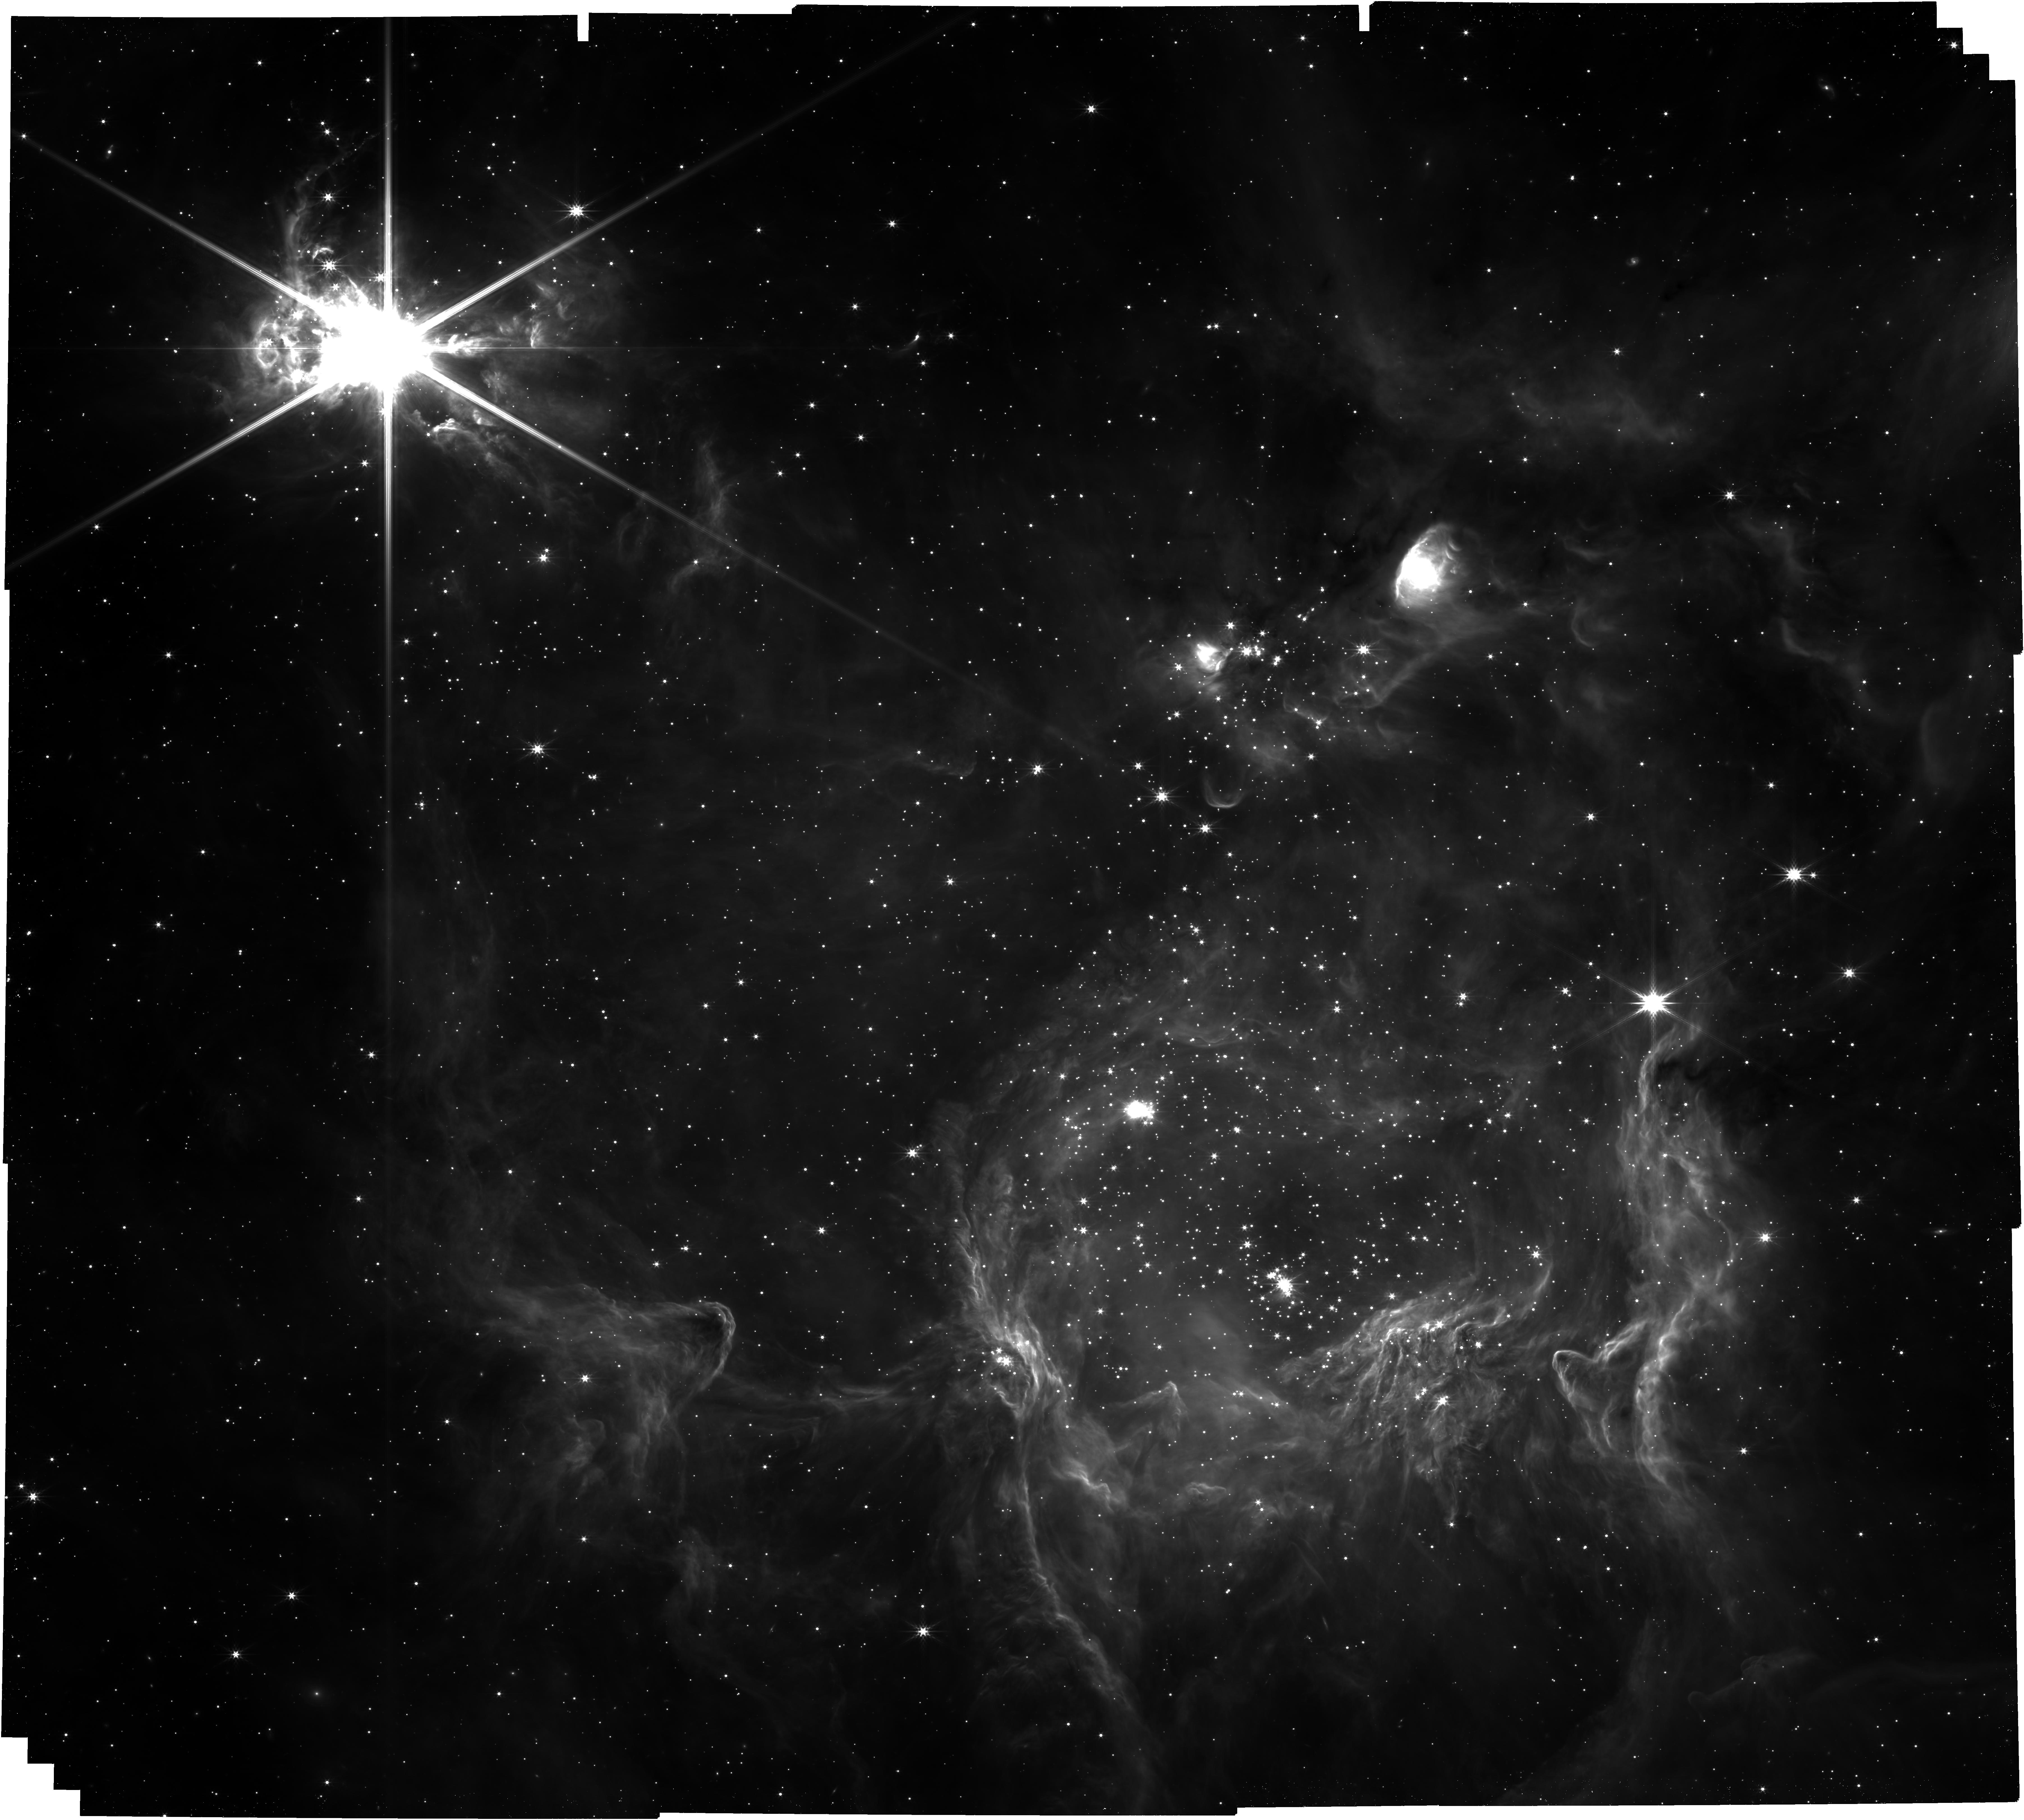
Target: S305_offset
Instrument: NIRCAM
Filter: F444W
Exposure: 52 min
Observation ID: jw04547-o001_t001_nircam_clear-f444w

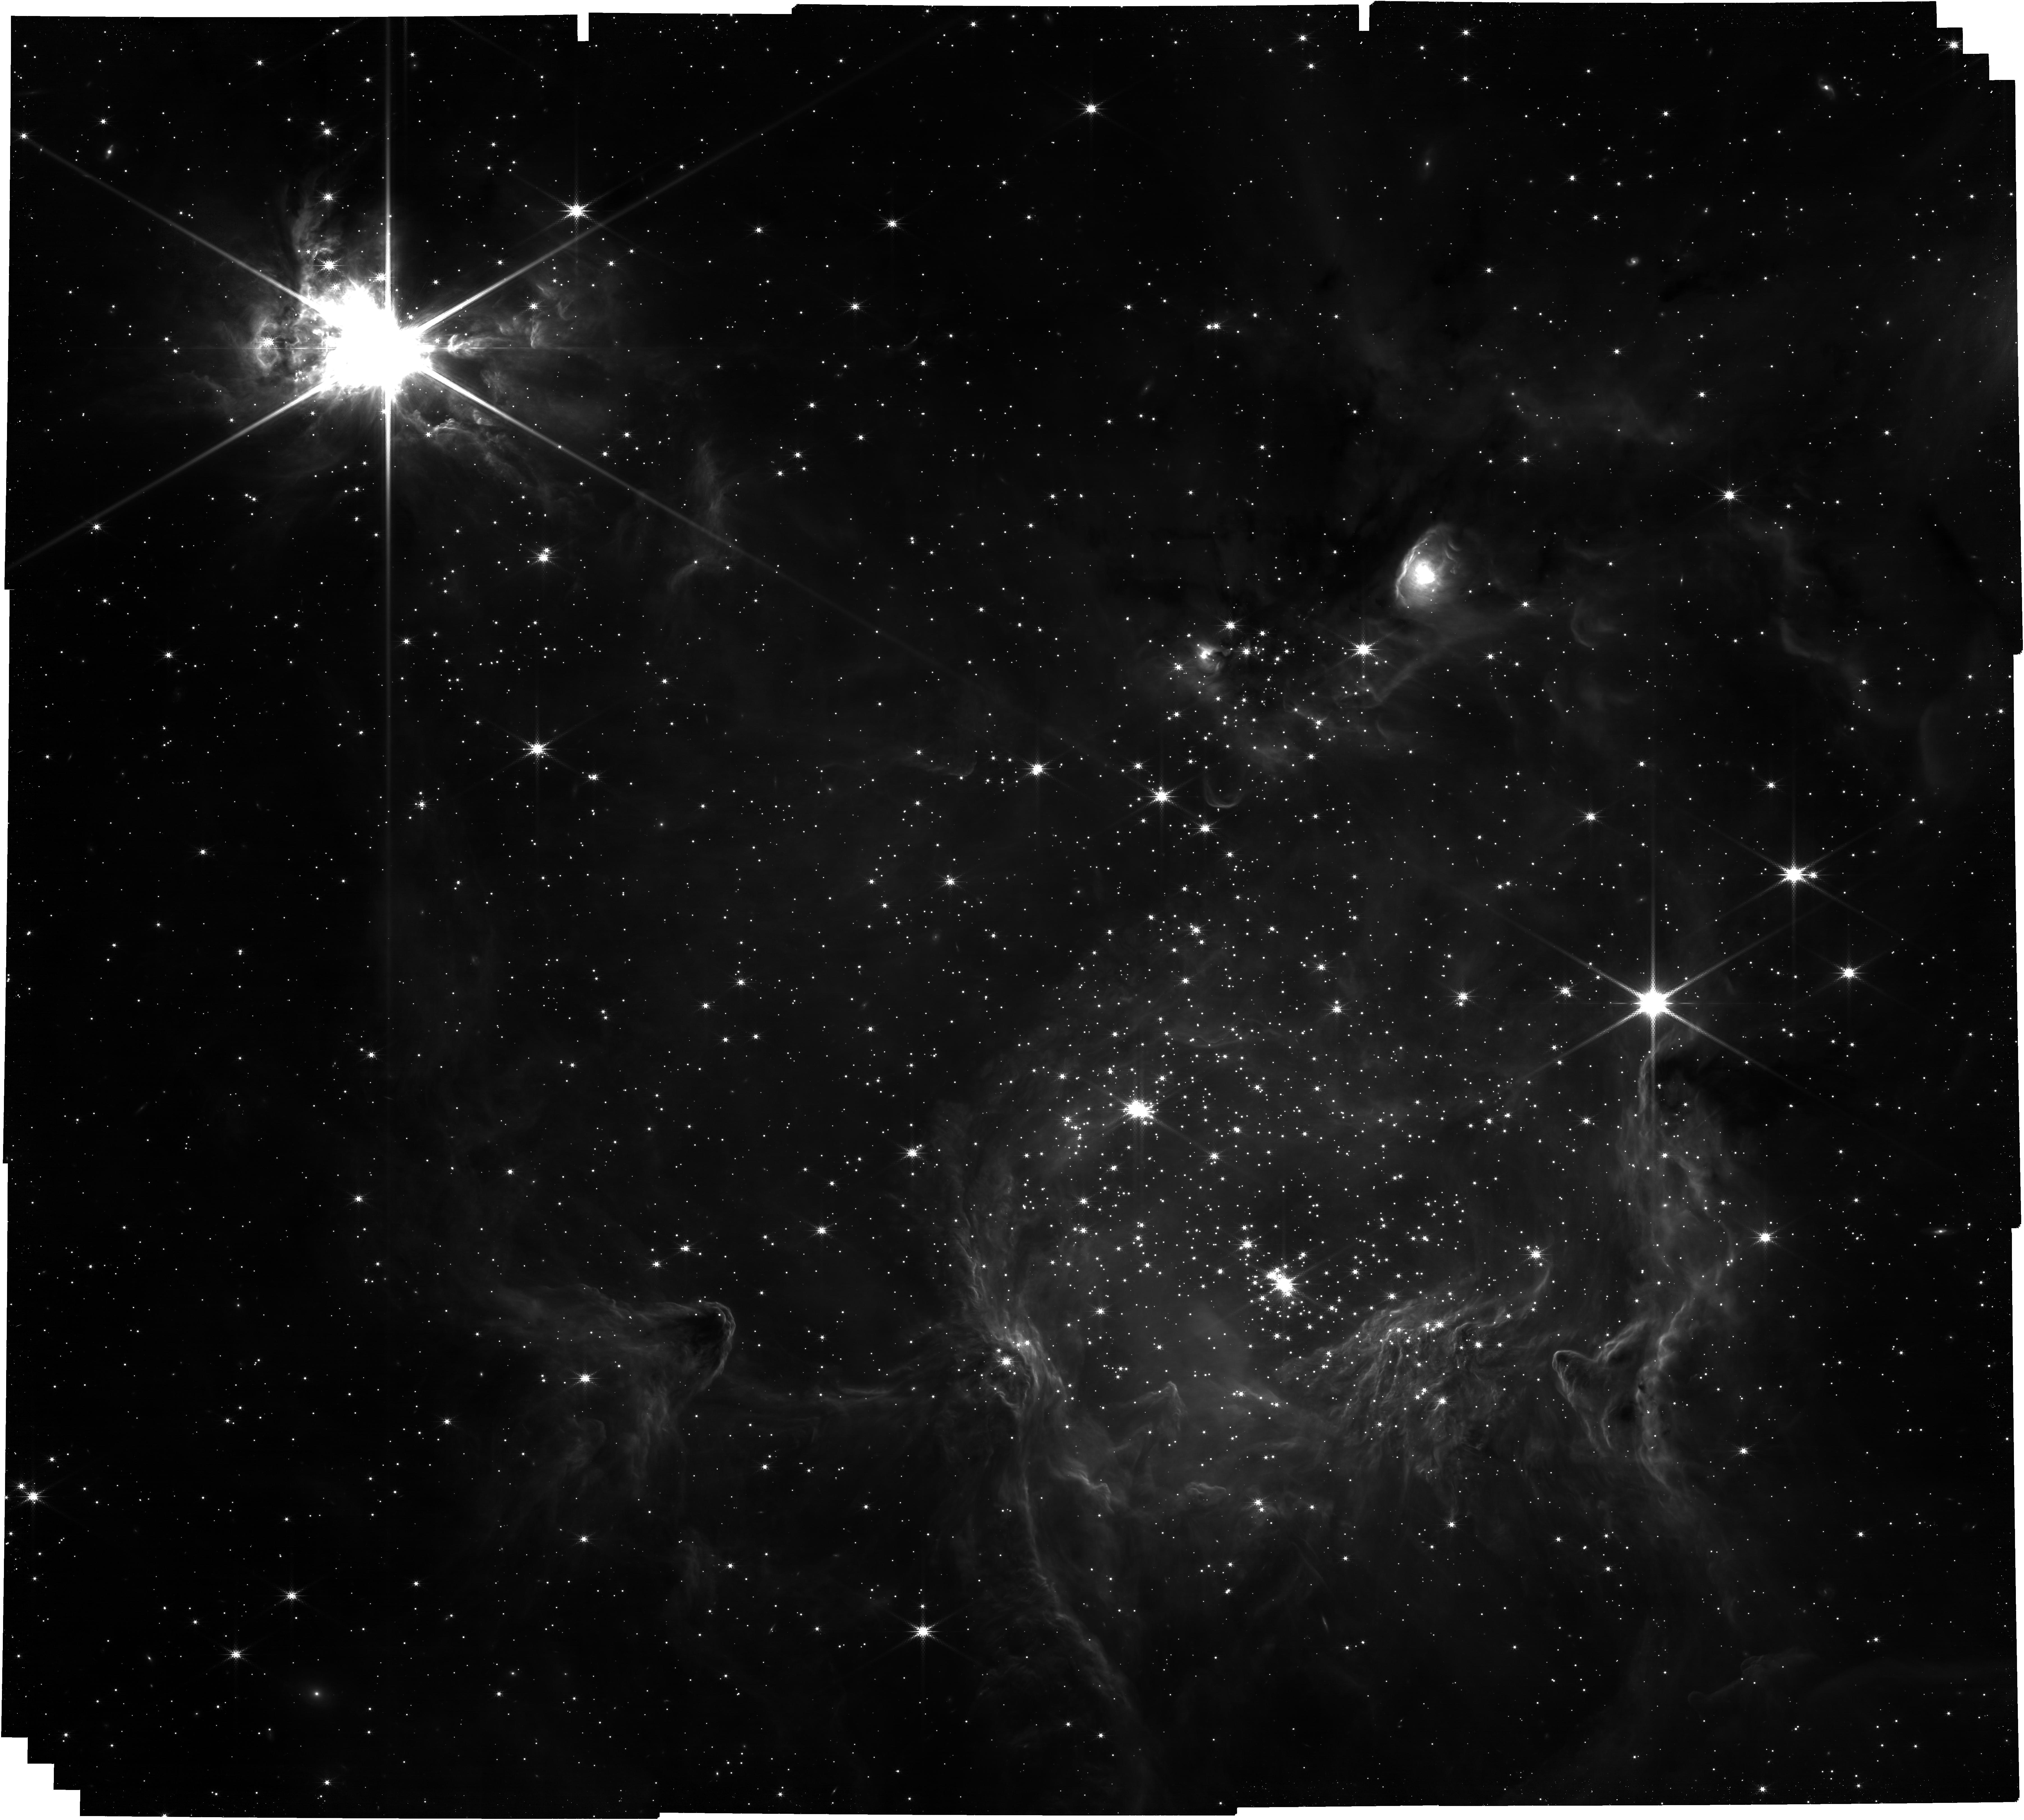
Target: S305_offset
Instrument: NIRCAM
Filter: F300M
Exposure: 52 min
Observation ID: jw04547-o001_t001_nircam_clear-f300m

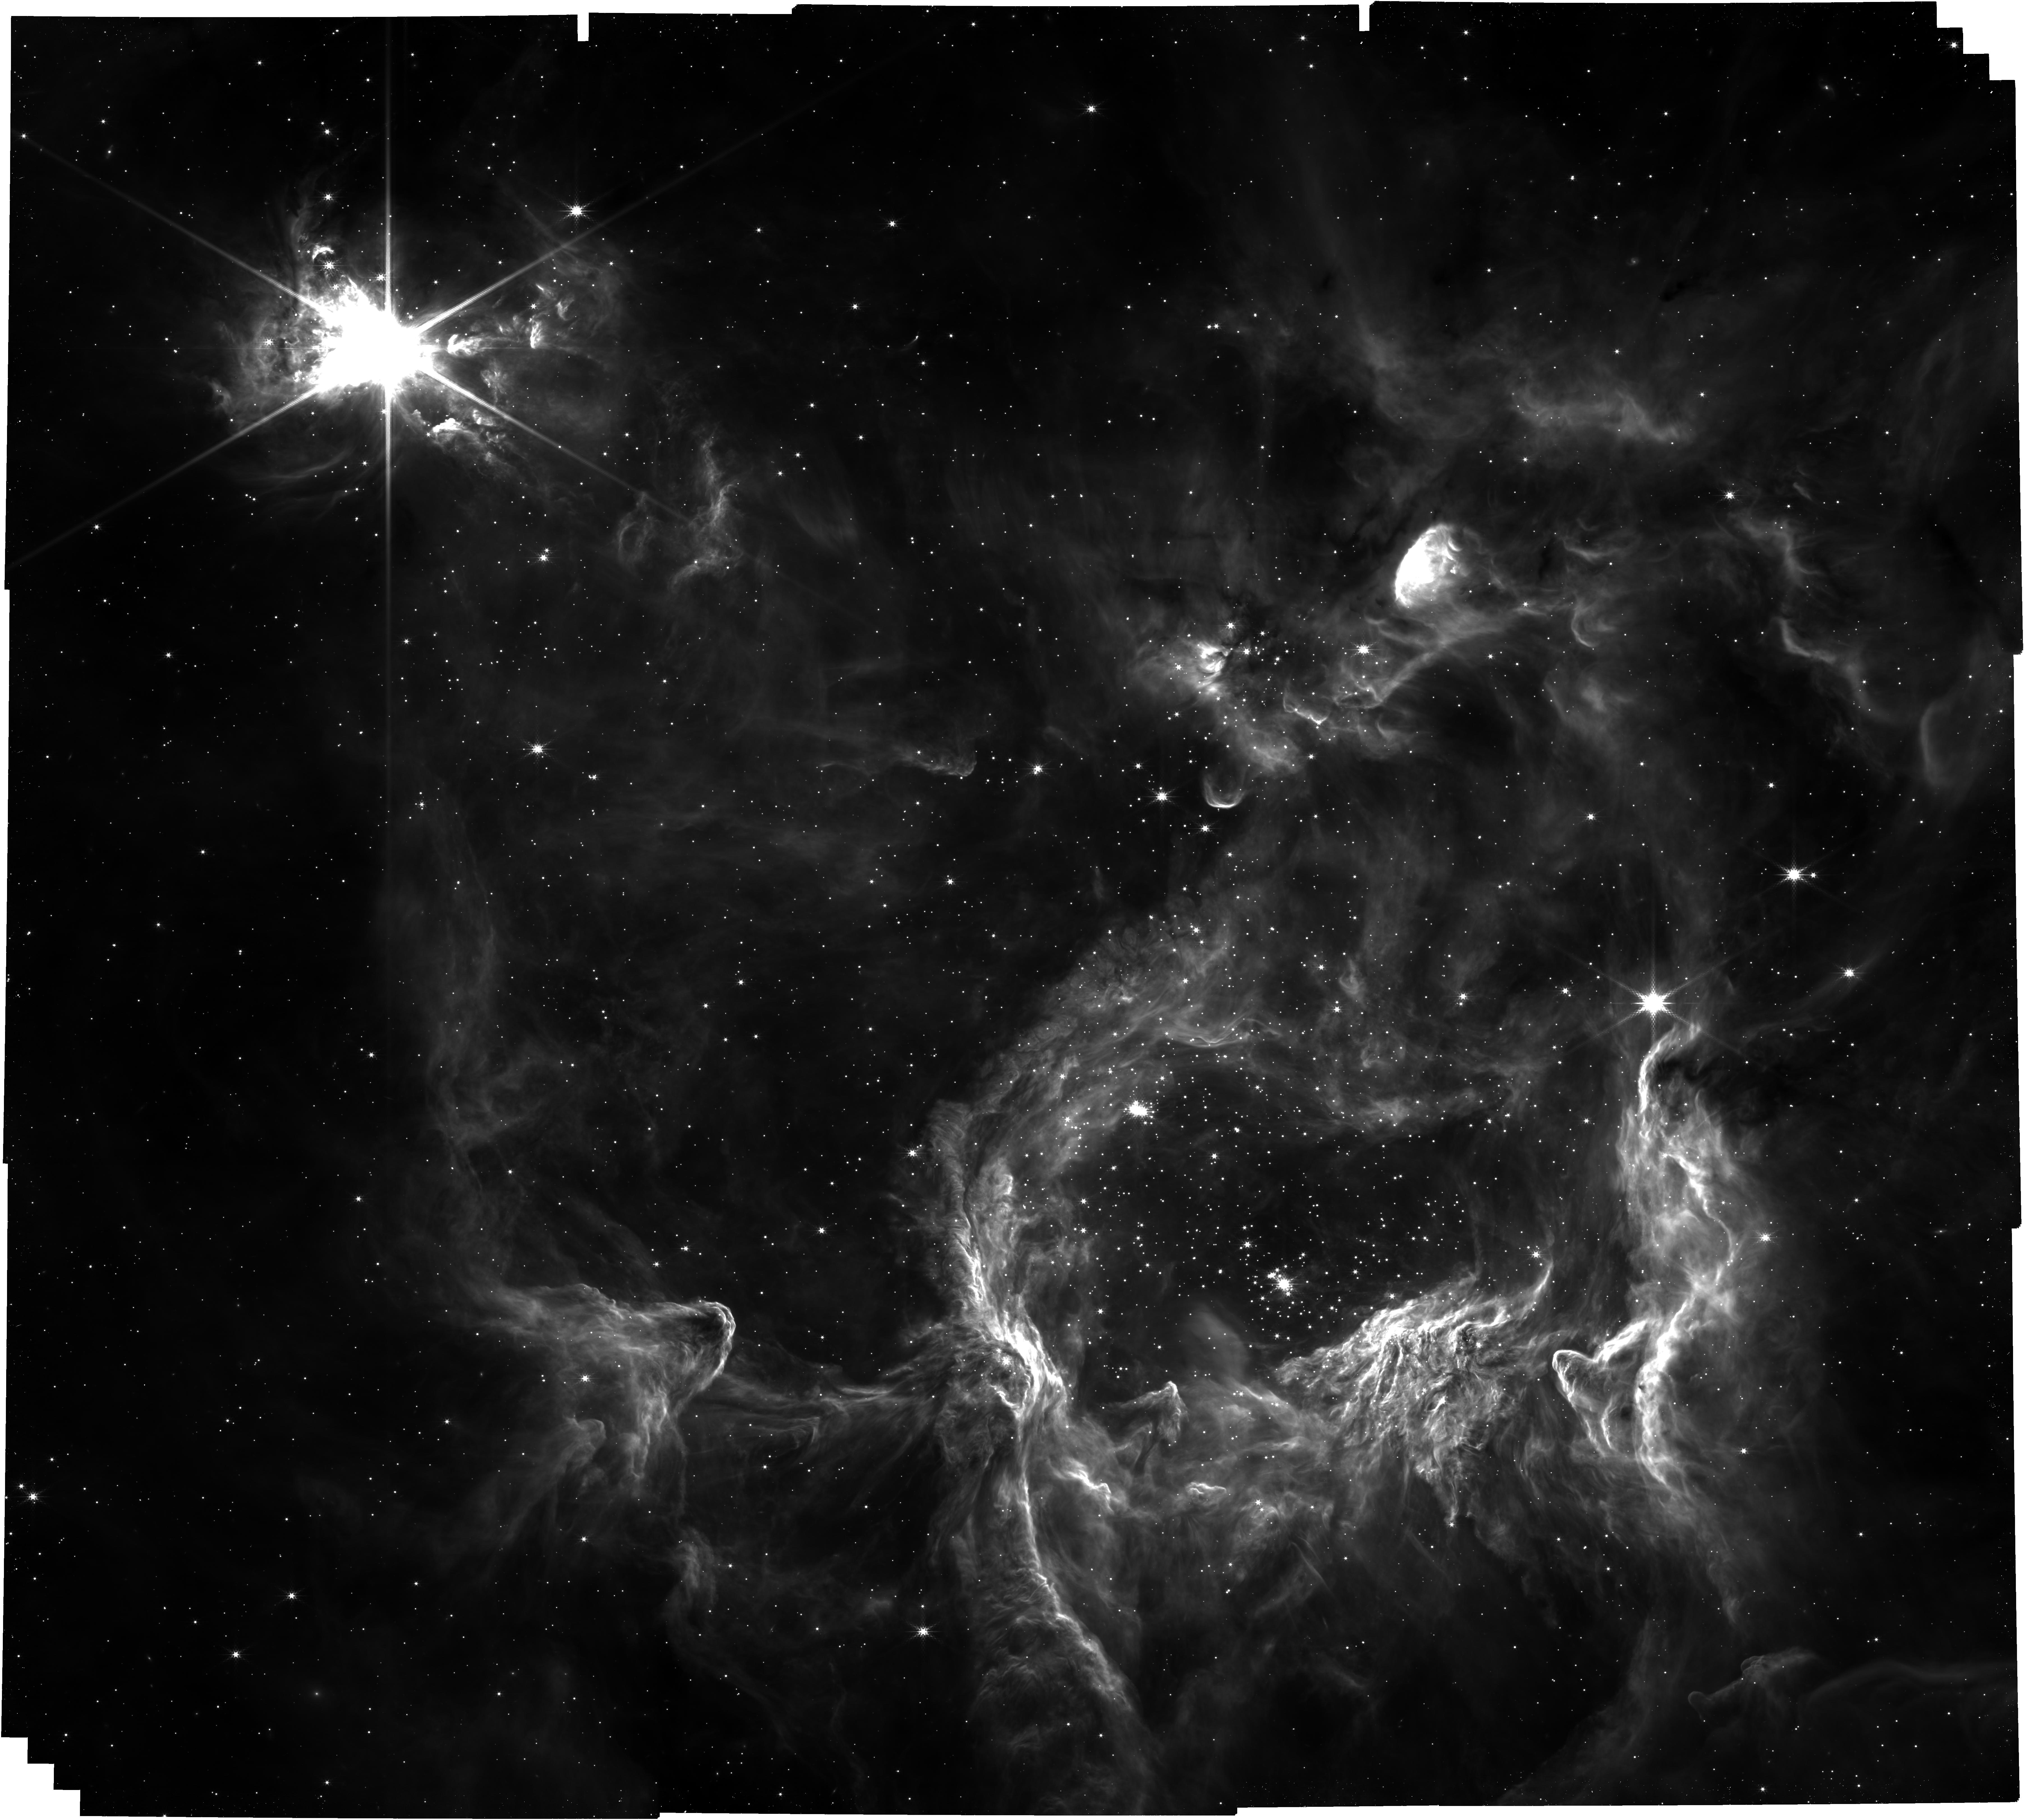
Target: S305_offset
Instrument: NIRCAM
Filter: F335M
Exposure: 52 min
Observation ID: jw04547-o001_t001_nircam_clear-f335m

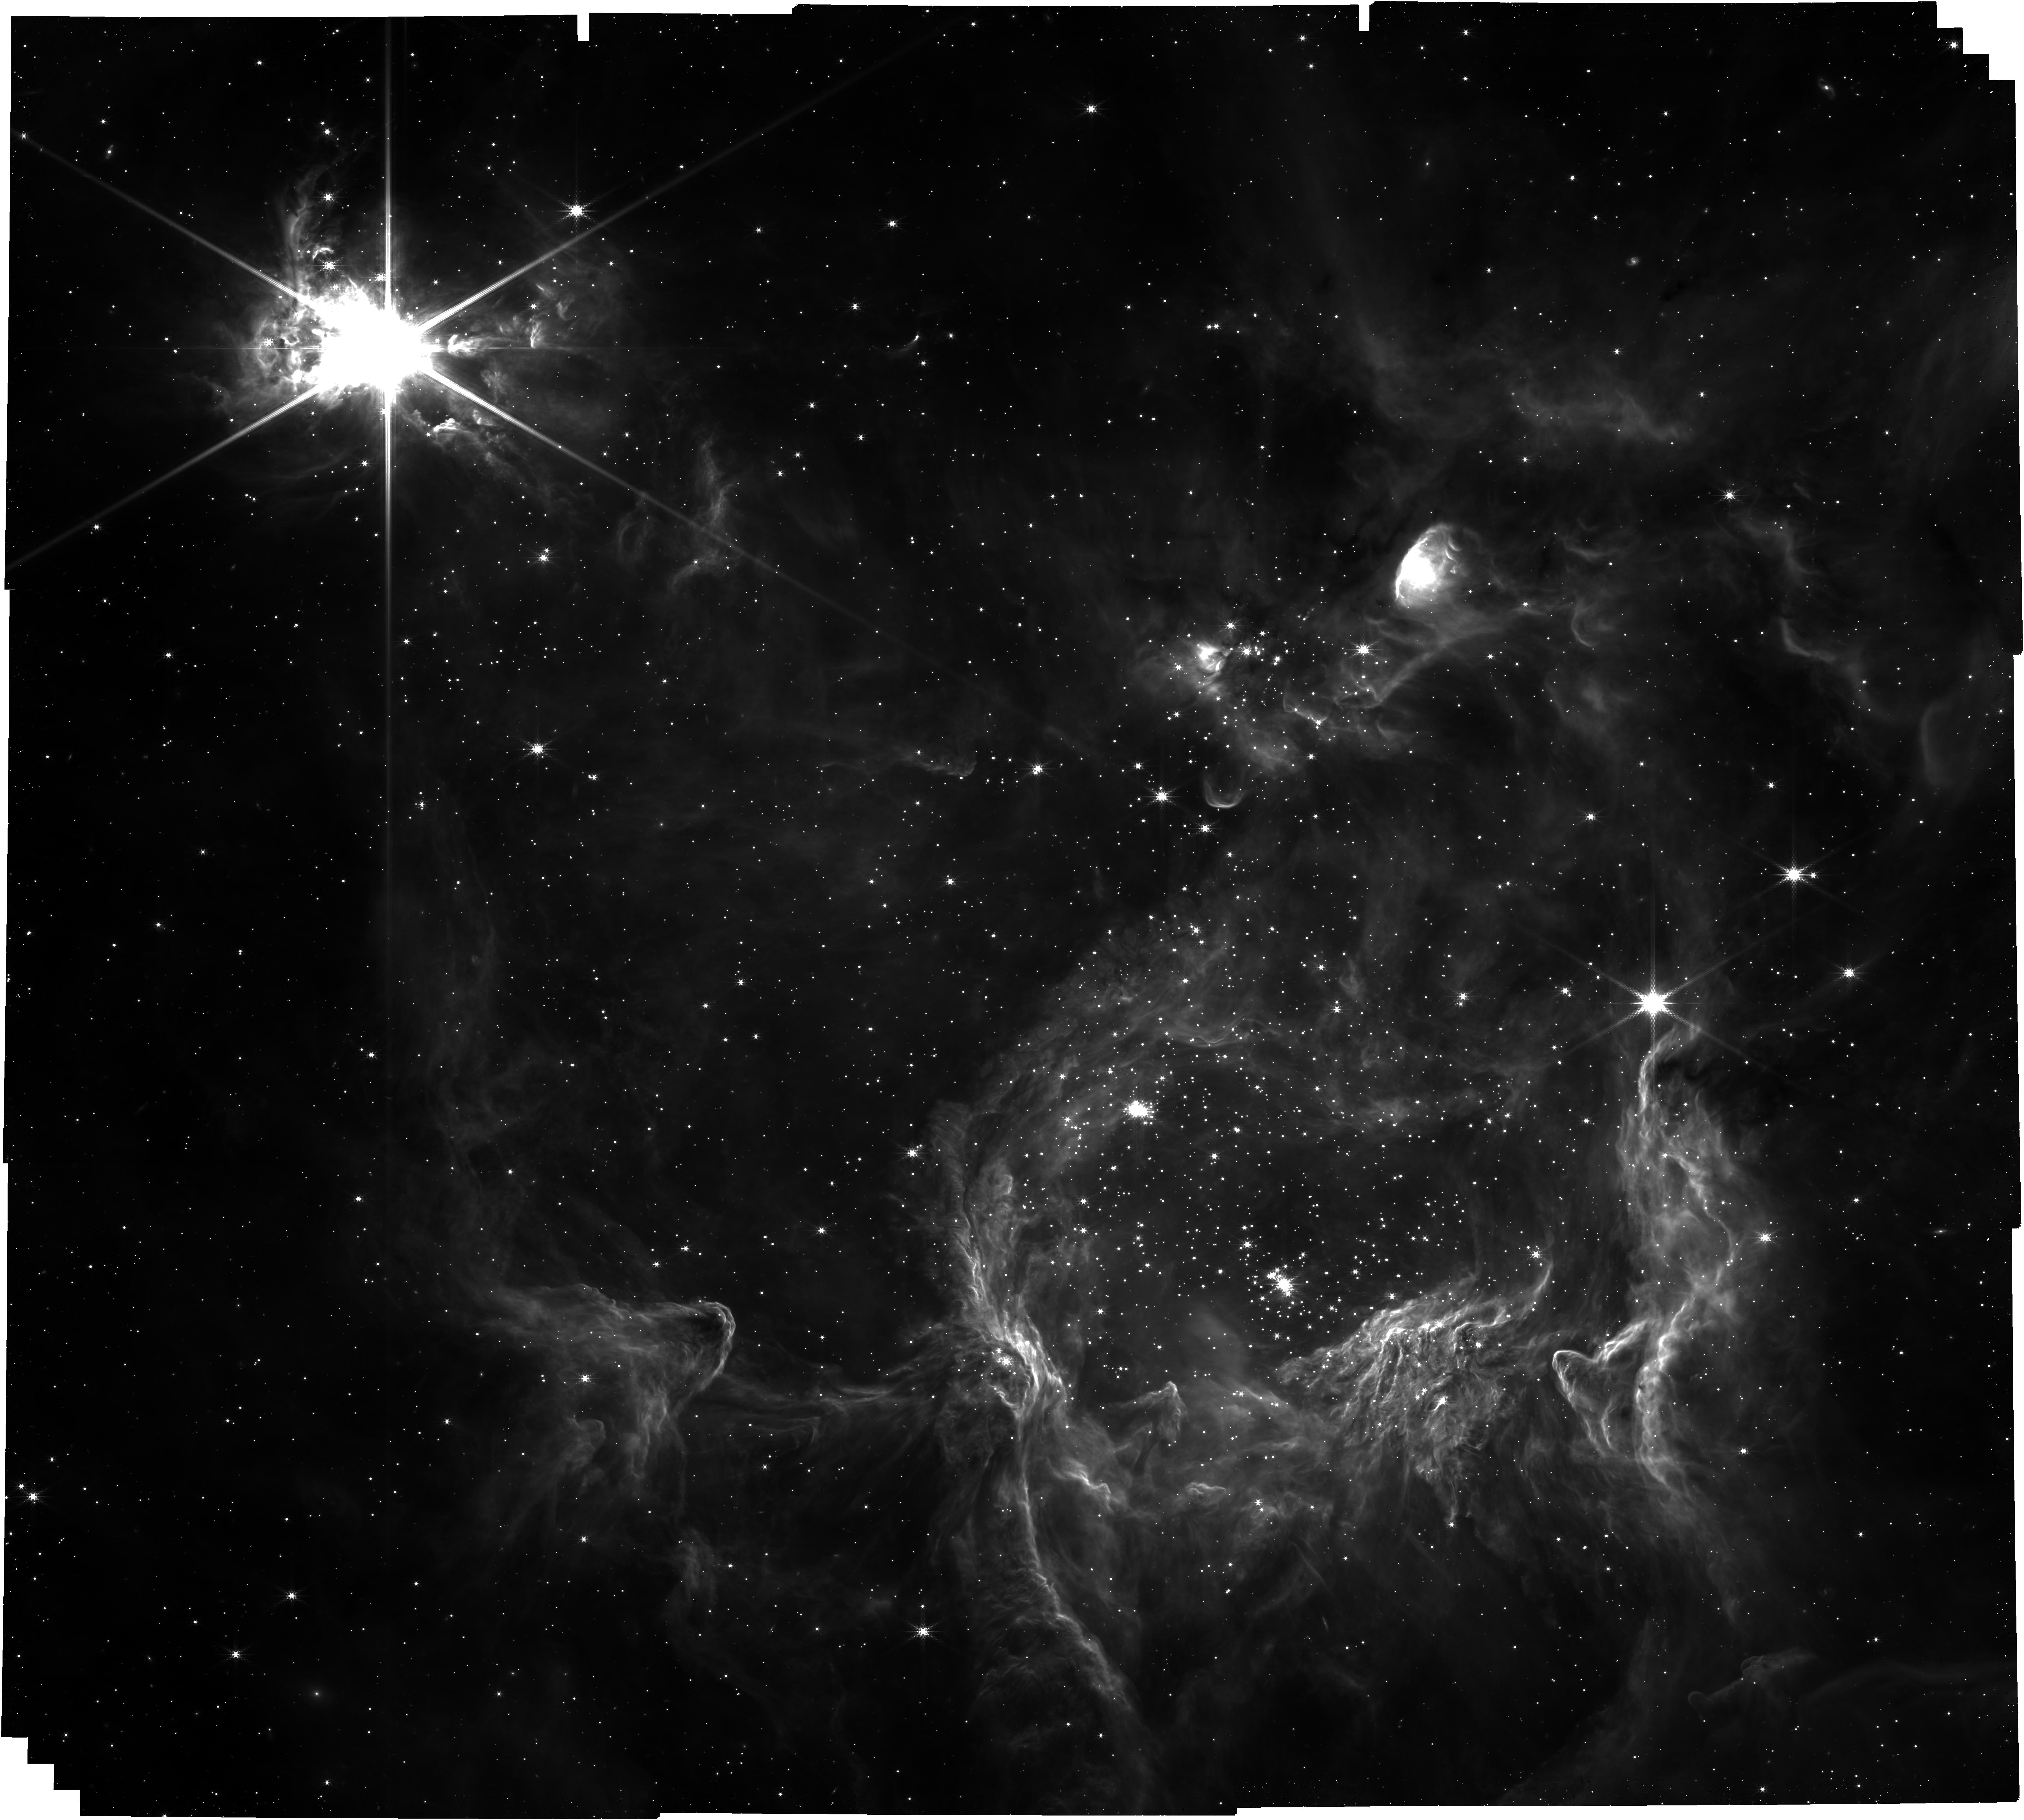
Target: S305_offset
Instrument: NIRCAM
Filter: F360M
Exposure: 52 min
Observation ID: jw04547-o001_t001_nircam_clear-f360m

The stellar & sub-stellar initial mass function in Sharpless 305: imaging (PI: McCaughrean, Mark J.)

The origin of the stellar initial mass function (IMF) remains a mystery, despite many years of observational and theoretical work. While many star-forming regions within ~2.5 kpc of the Sun have been studied, quite whether there is a single form of the IMF across the Milky Way, from the dense clusters near the Galactic Cluster to the low metallicity outer reaches of the galaxy, leads to one of the key questions – what is the effect of environment? But studying young, dense stellar clusters at large distances is challenging, requiring high spatial resolution to separate the many objects across a reasonably-sized field to cover a whole cluster, and high sensitivity to extend as far down the mass function into the sub-stellar regime as possible. The capabilities of JWST present a huge step forward in all regards. Sharpless 2-305 (henceforth S305) is a relatively poorly studied, high-mass star-forming region (age ~ 2Myr) in the outer Galaxy (D ~ 5.1 kpc, Rgal ~ 12.2 kpc) containing OB stars and with an estimated stellar mass of ~3000 solar masses. The outer Galaxy has different physical properties from regions interior to the Sun, including lower metallicity, which are thought to affect star formation, perhaps leading to a steeper IMF. Broad-band near-infrared imaging of S305 with the VLT has revealed a dense embedded cluster covering a few square arcminutes, surrounded by a classical HII region with bright ionised gas, dust, and a number of embedded smaller clusters nearby, potentially younger. There is also a large reflection nebula nearby that appears to be illuminated by a deeply embedded source that is very bright in the mid- to far-infrared – this may be a new massive star whose formation has been triggered by the expanding HII region. Thus we will carry out a NIRCam survey in Cycle 3 of S305 and its environs, including the possible massive protostar candidate. This will involve a set of 7 medium- and broad-band filters spanning the whole NIRCam wavelength range, optimised to detect and characterise stars across the stellar IMF and substellar young brown dwarfs through H2O absorption down to 10–15MJup, also allowing the dust absorption in the region and the infrared excess emission from circumstellar disks to be assessed and accounted for. One narrow-band filterr will be used to search for evidence of jets and outflows from the embedded objects. The mosaic will be centred between the main HII region and cluster, and the younger reflection nebula to the SE. Version 2: 2025-02-11 Changed from SHALLOW2 / NGRPS=3 to BRIGHT2 / NGRPS=6 on advice from STScI to improve cosmic ray rejection Changed one of the LW filters from F470N to F335M for scientific reasons